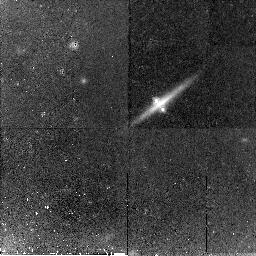
Target: CX2201-3201
Instrument: NICMOS/NIC2
Filter: F160W
Exposure: 45 min
Observation ID: n9dz02010

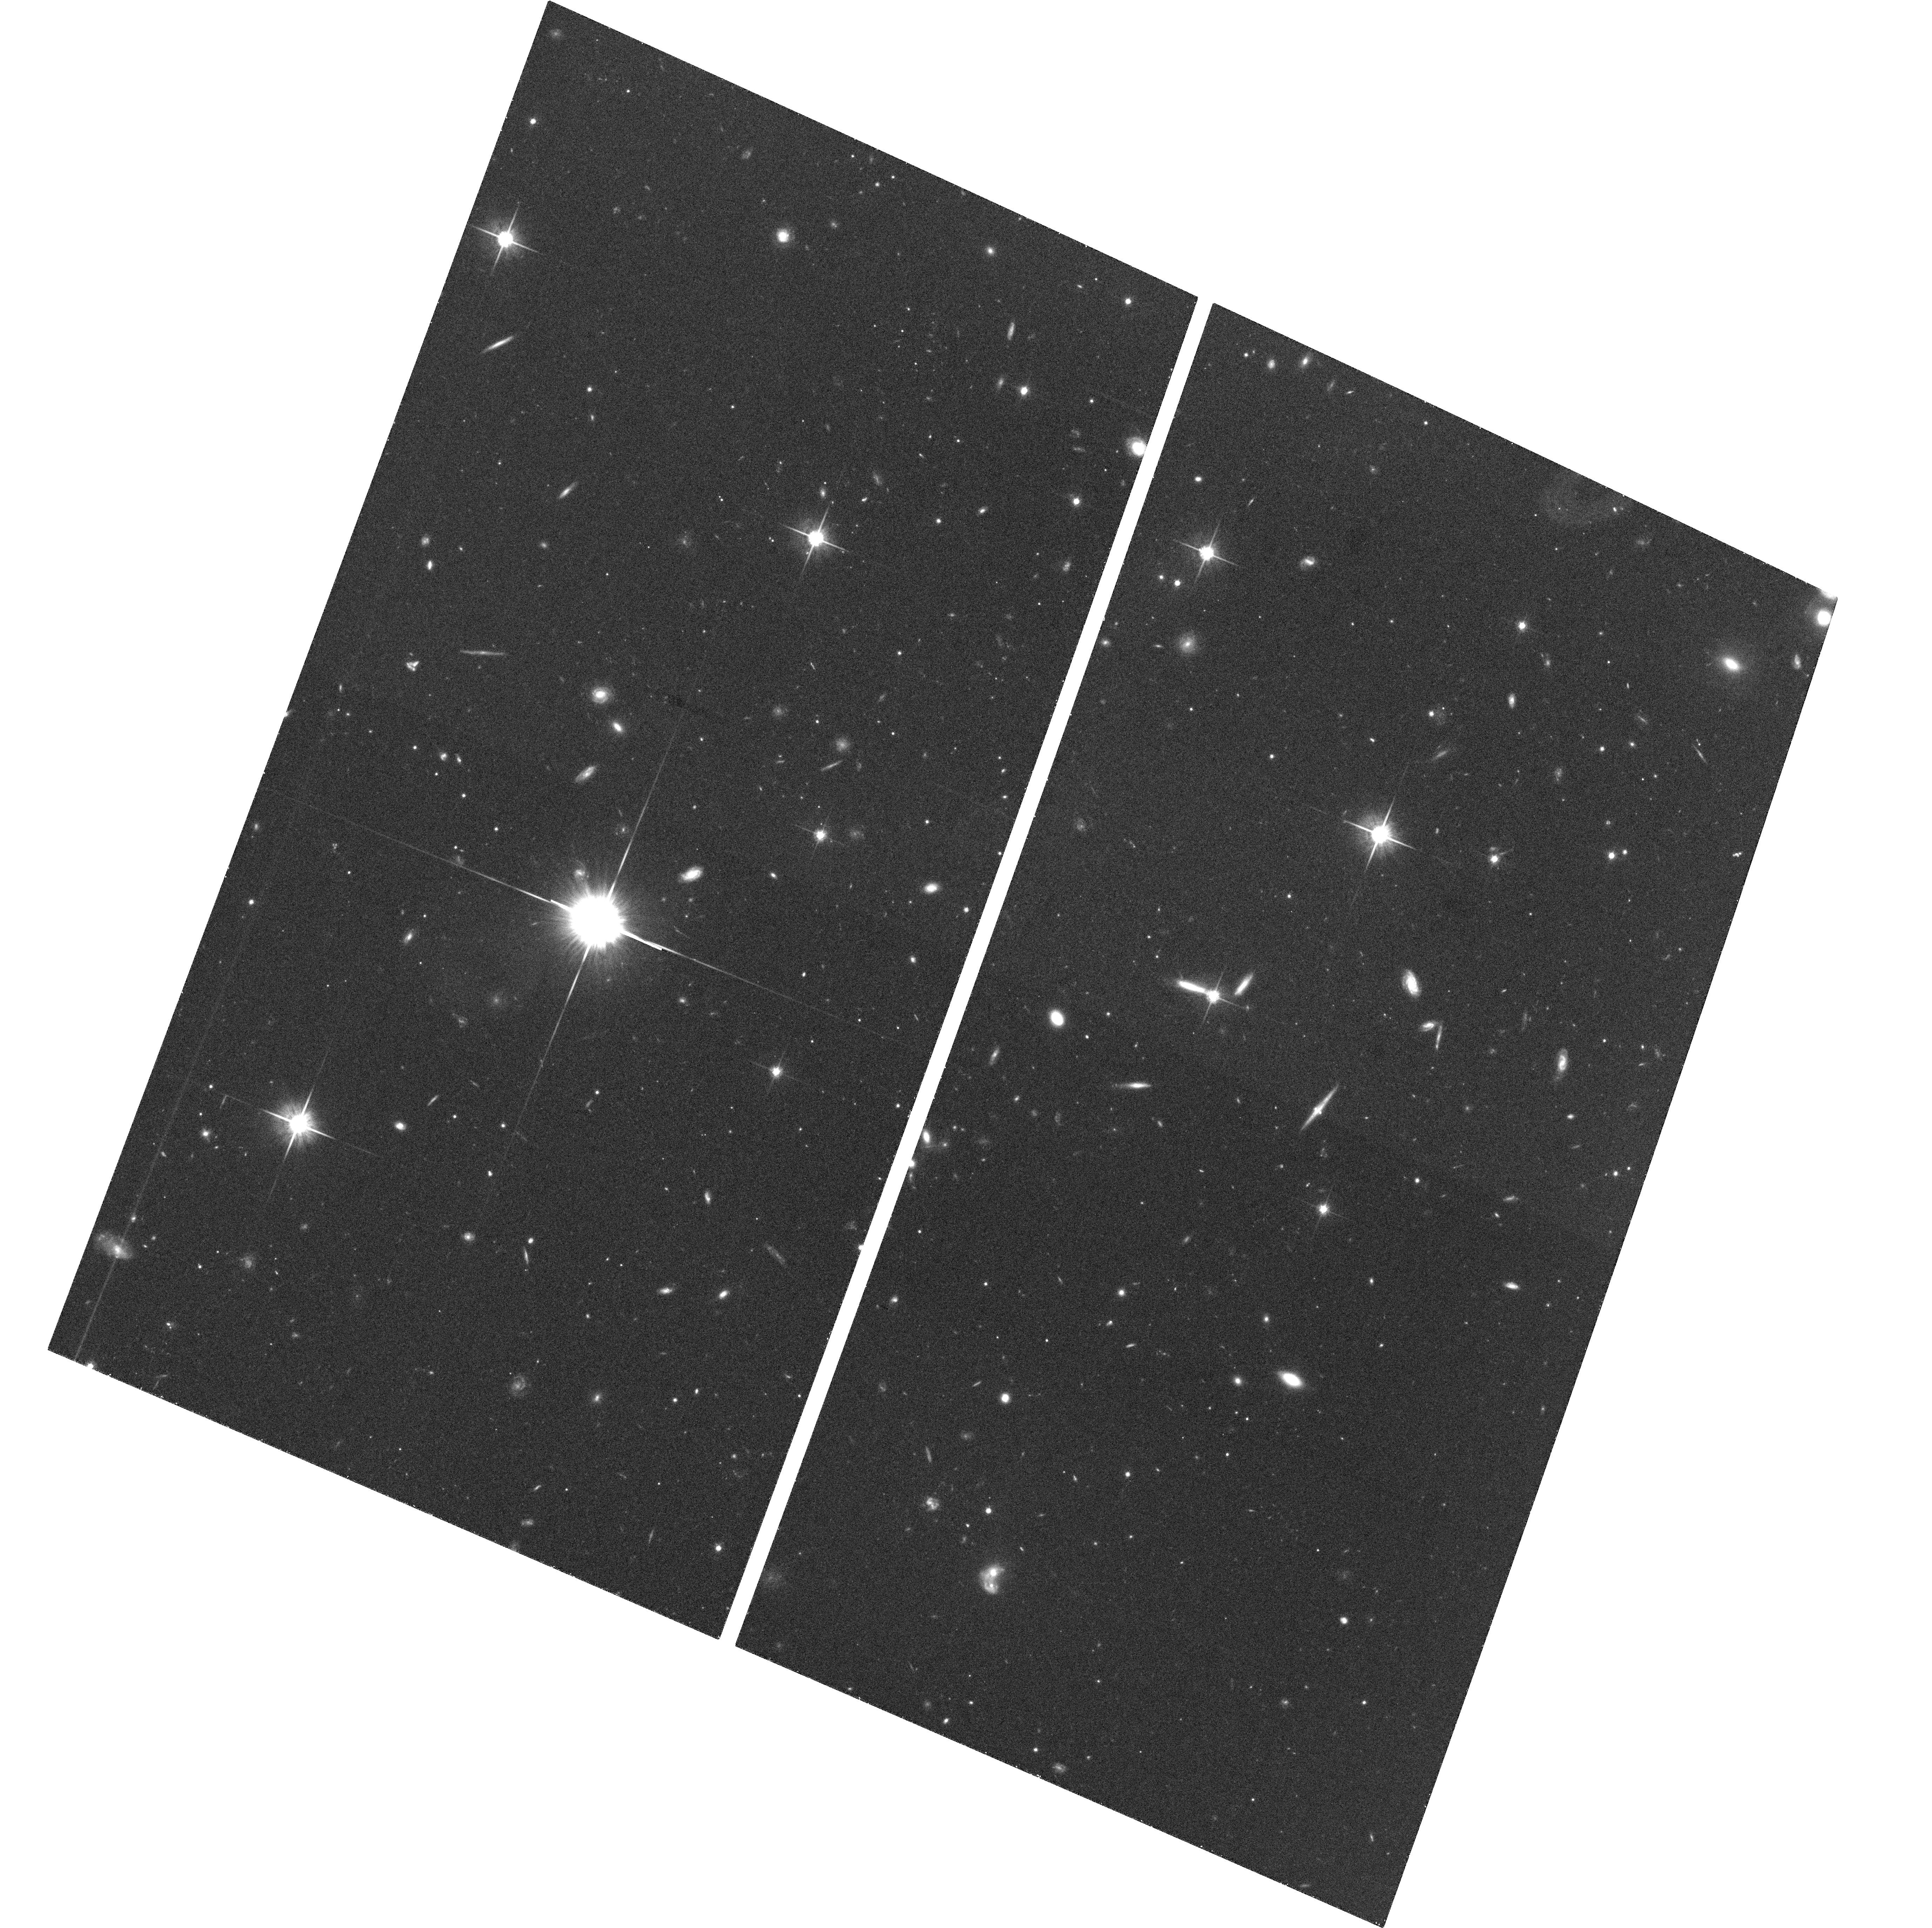
Target: CX2201-3201
Instrument: ACS/WFC
Filter: F814W
Exposure: 37 min
Observation ID: hst_10518_01_acs_wfc_f814w_j9dz01

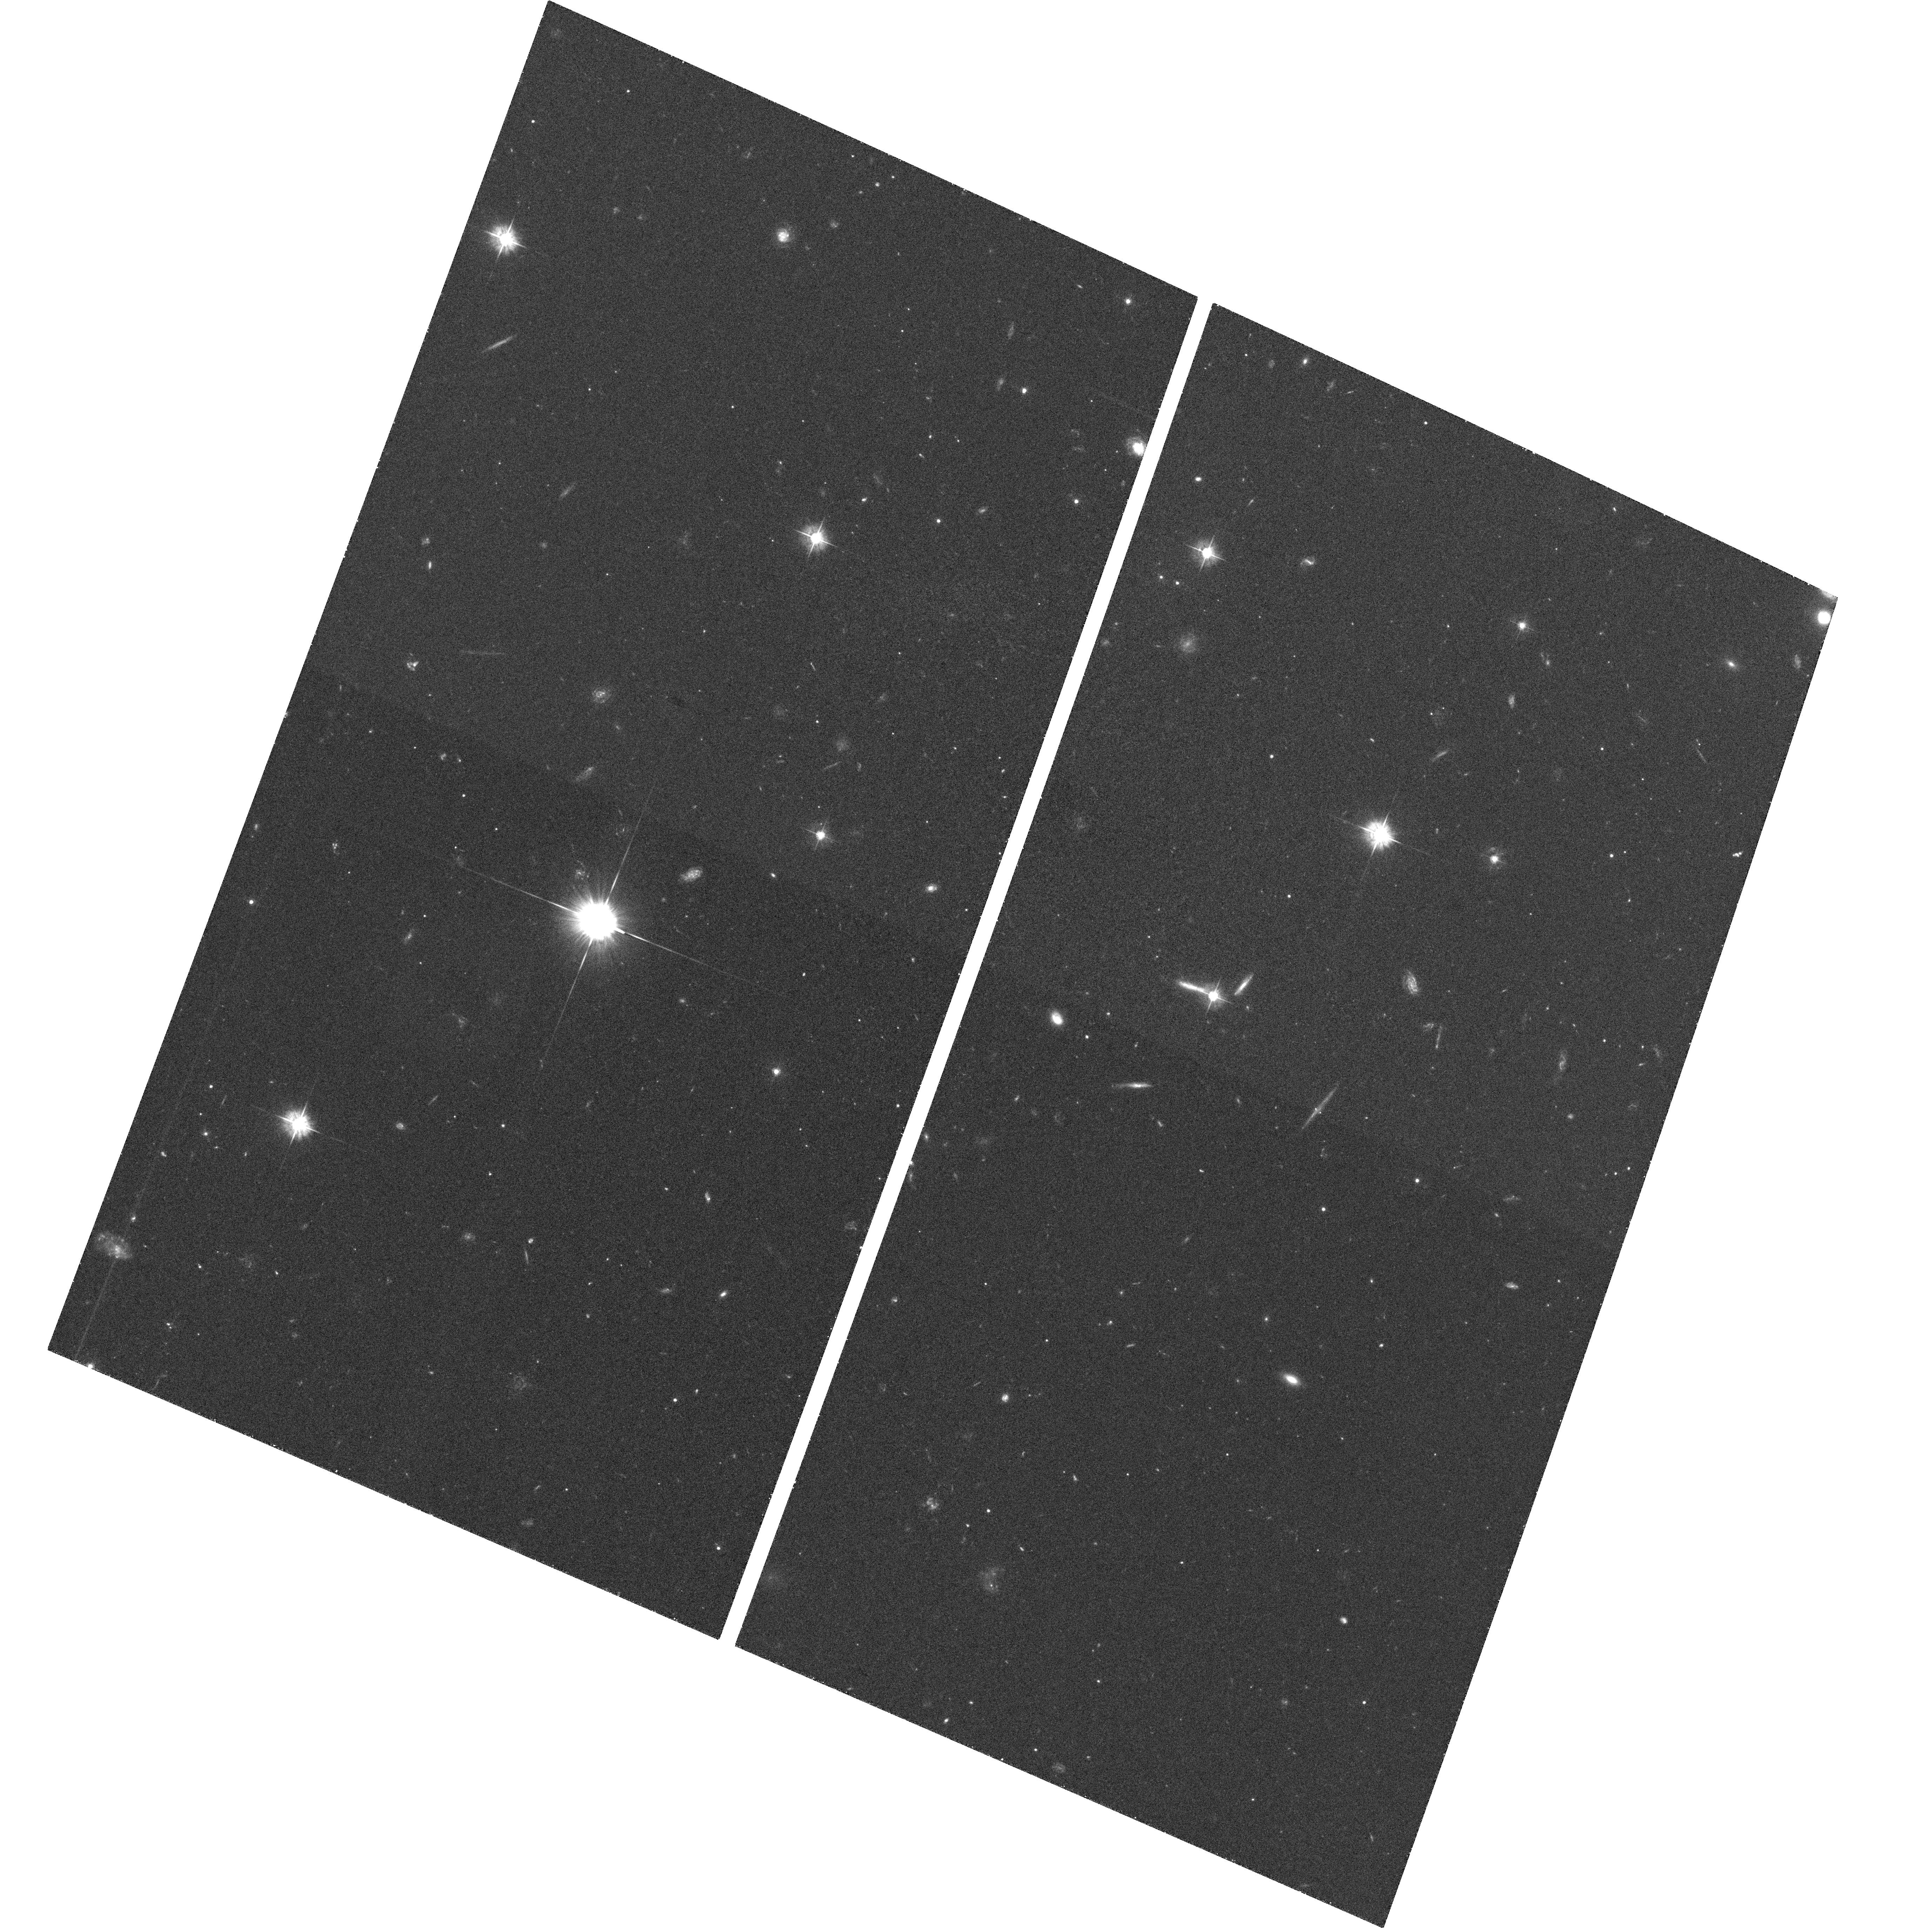
Target: CX2201-3201
Instrument: ACS/WFC
Filter: F475W
Exposure: 38 min
Observation ID: hst_10518_01_acs_wfc_f475w_j9dz01

Dark matter and the missing images of cx2201-3201 (PI: Schechter, Paul)

The galaxy lensing the z=3.9 quasar cx2201-3201 is a bulgeless edge-on spiral. Models for the disk that contain more than 20% of the mass predict four images, but only two are seen in ground-based images. We request 3 orbits to obtain high resolution optical and infrared images. If the missing images are indeed absent, more than 80% of the mass inside the Einstein radius must be in an unseen spherical component.